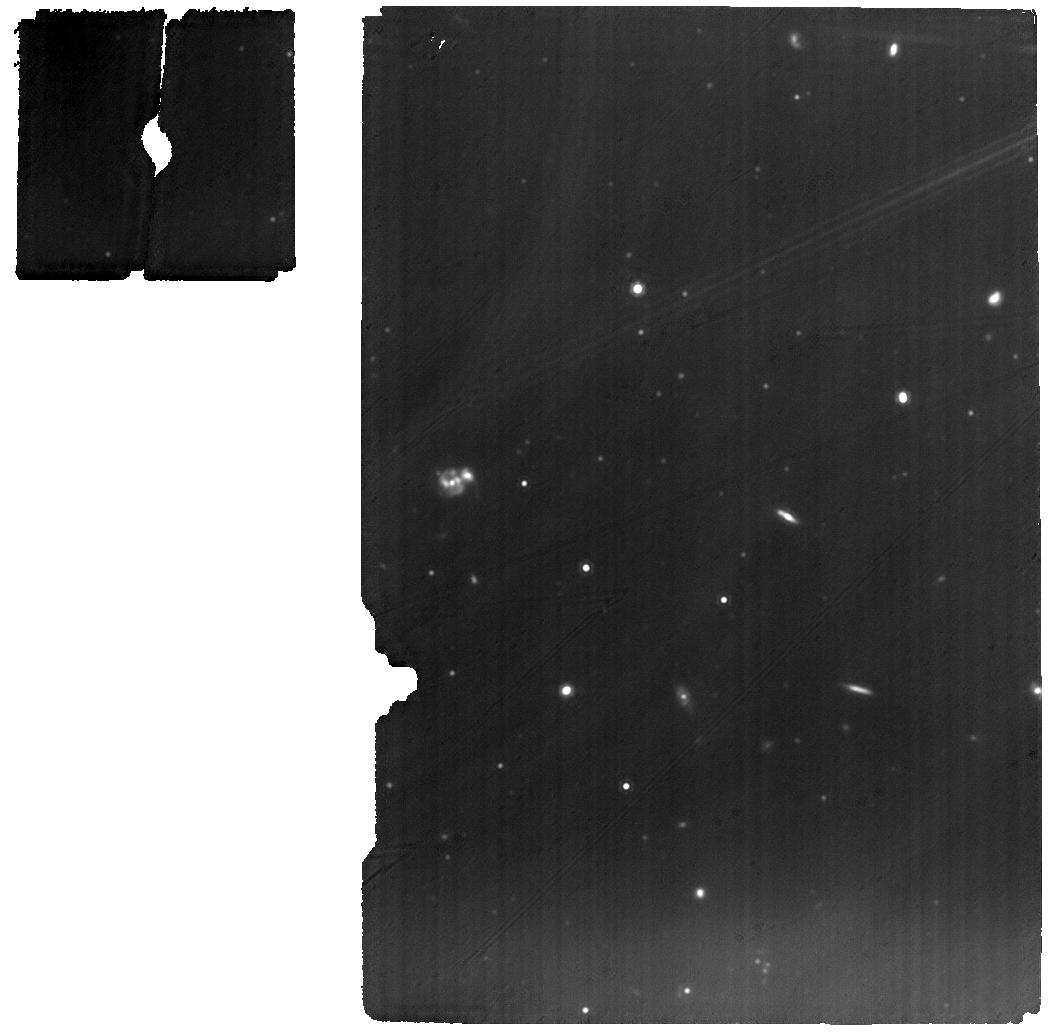
Target: THA-15-12
Instrument: MIRI
Filter: F1280W
Exposure: 31 min
Observation ID: jw01282-o028_t031_miri_f1280w

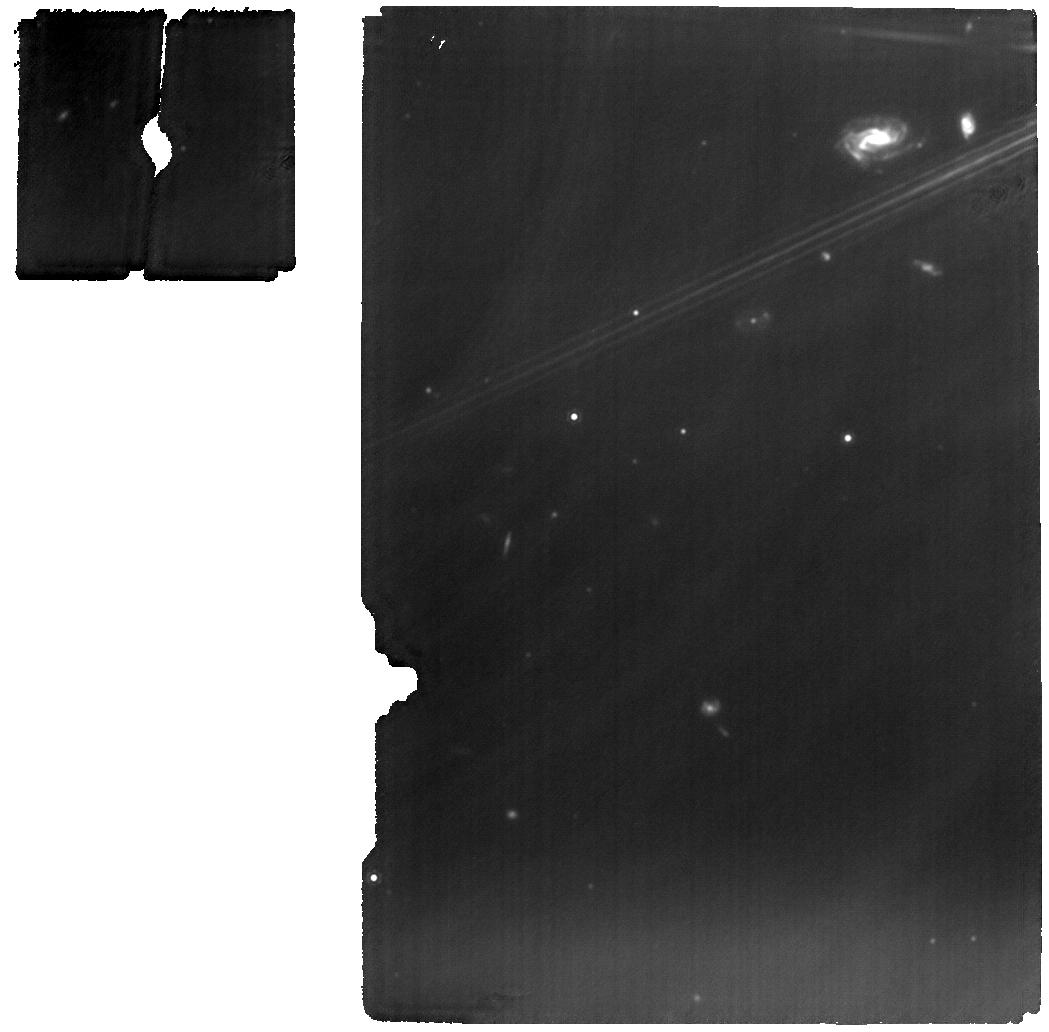
Target: HEN-3-1258
Instrument: MIRI
Filter: F1280W
Exposure: 31 min
Observation ID: jw01282-o017_t022_miri_f1280w

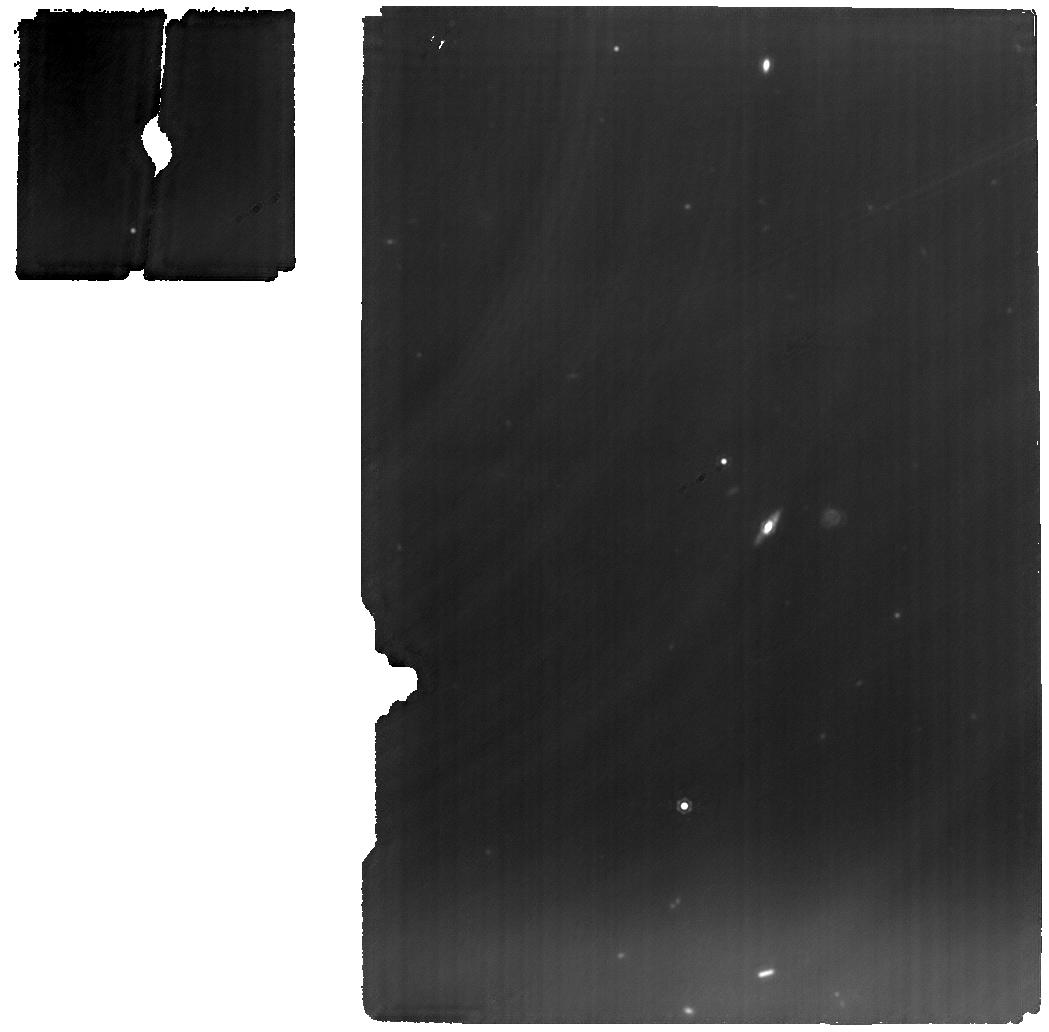
Target: V-CY-TAU
Instrument: MIRI
Filter: F1280W
Exposure: 1 h
Observation ID: jw01282-o002_t008_miri_f1280w

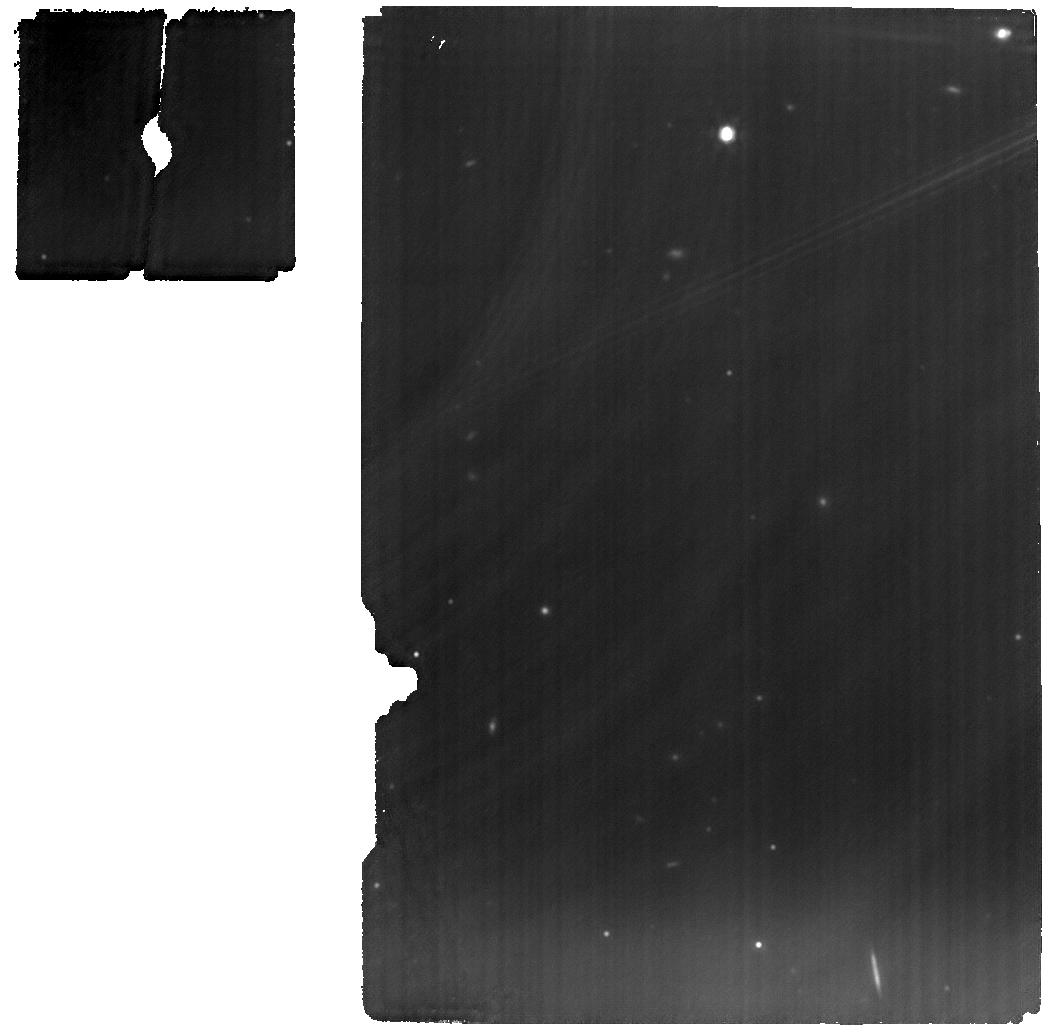
Target: V-DN-TAU
Instrument: MIRI
Filter: F1280W
Exposure: 1 h
Observation ID: jw01282-o011_t016_miri_f1280w

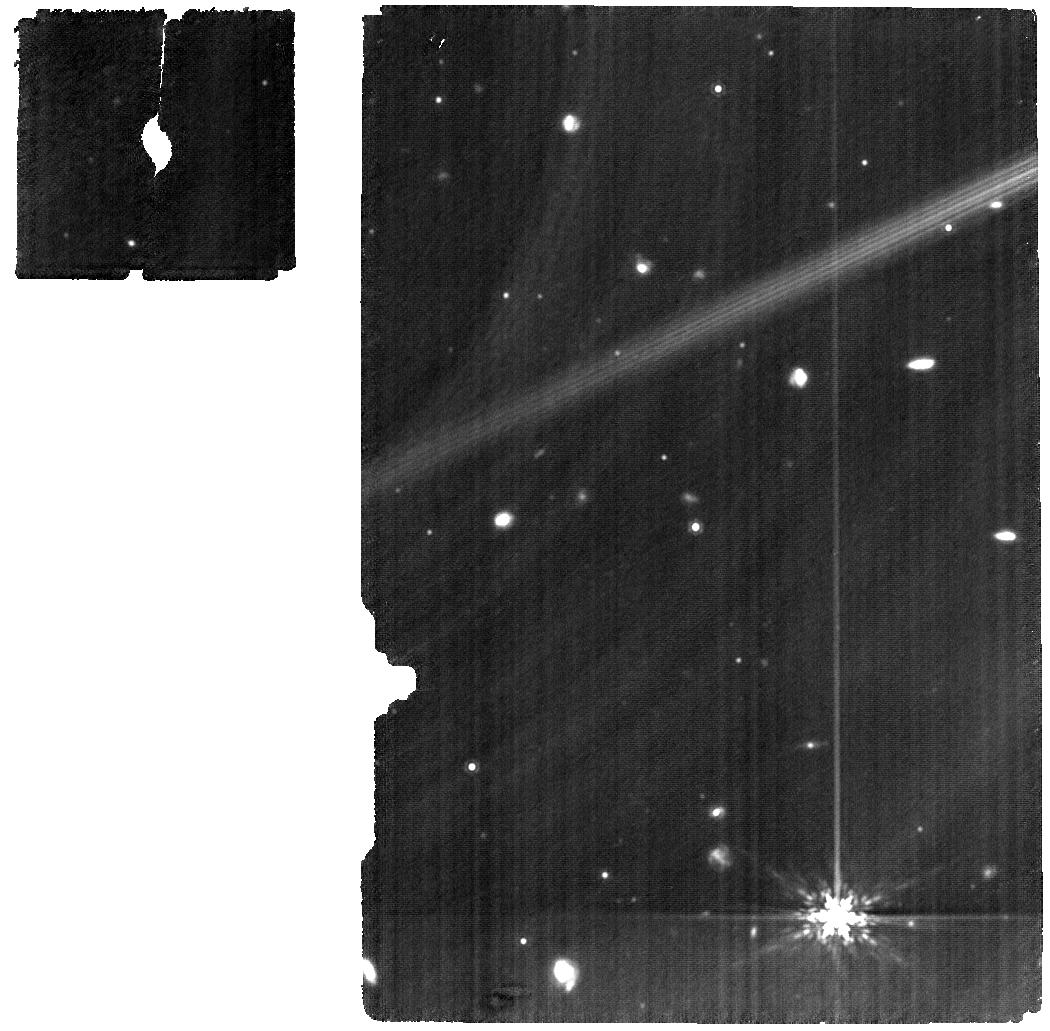
Target: V-HK-CHA
Instrument: MIRI
Filter: F1280W
Exposure: 1 h
Observation ID: jw01282-o100_t053_miri_f1280w

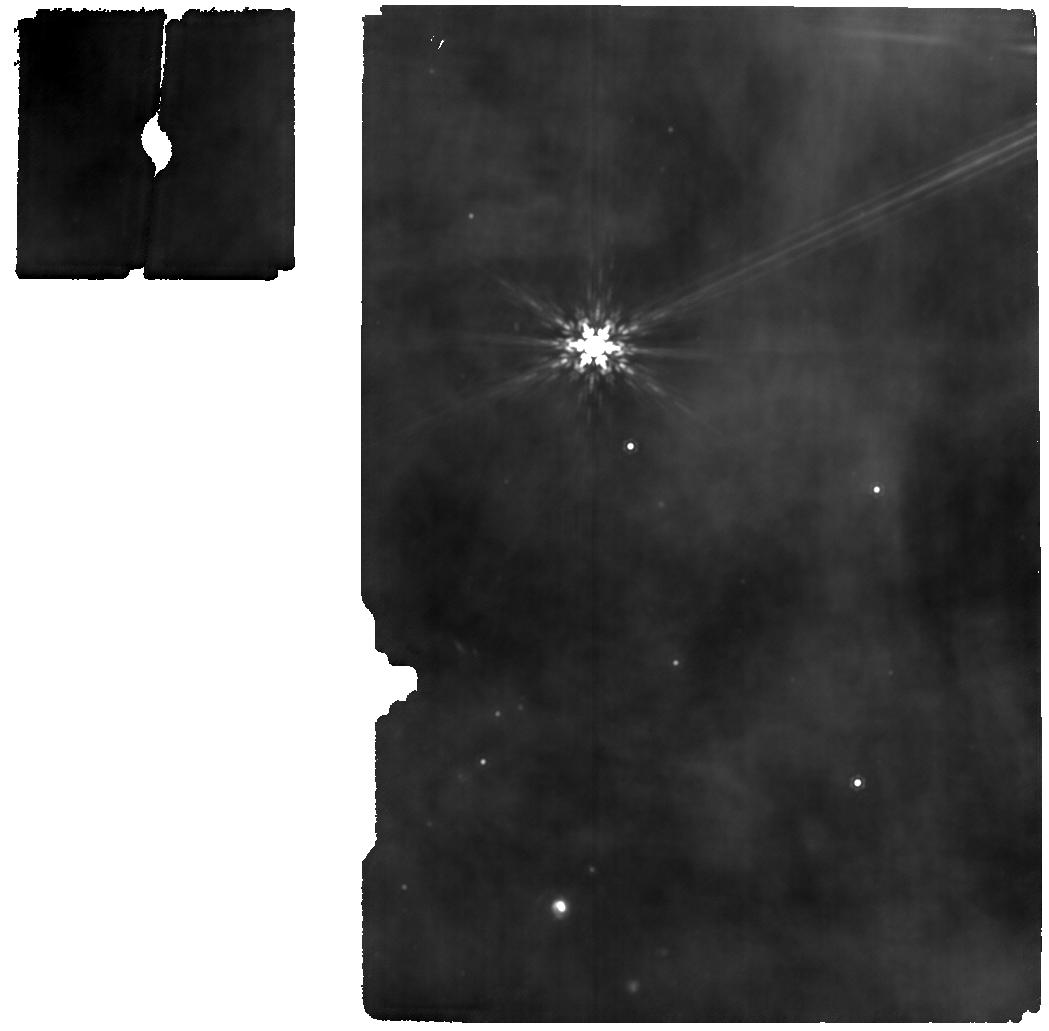
Target: EM-SR-21A
Instrument: MIRI
Filter: F1280W
Exposure: 44 min
Observation ID: jw01282-o018_t023_miri_f1280w

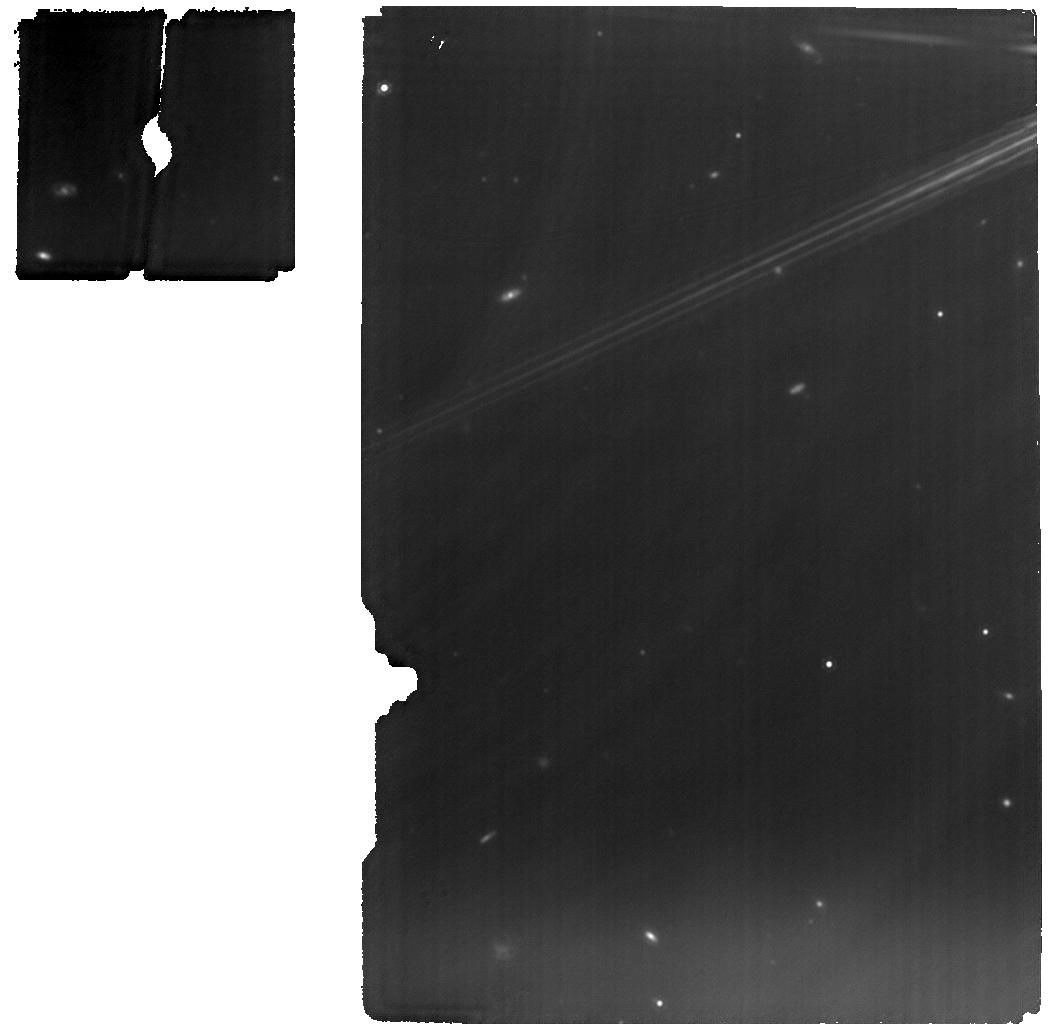
Target: V-DR-TAU
Instrument: MIRI
Filter: F1280W
Exposure: 33 min
Observation ID: jw01282-o007_t012_miri_f1280w

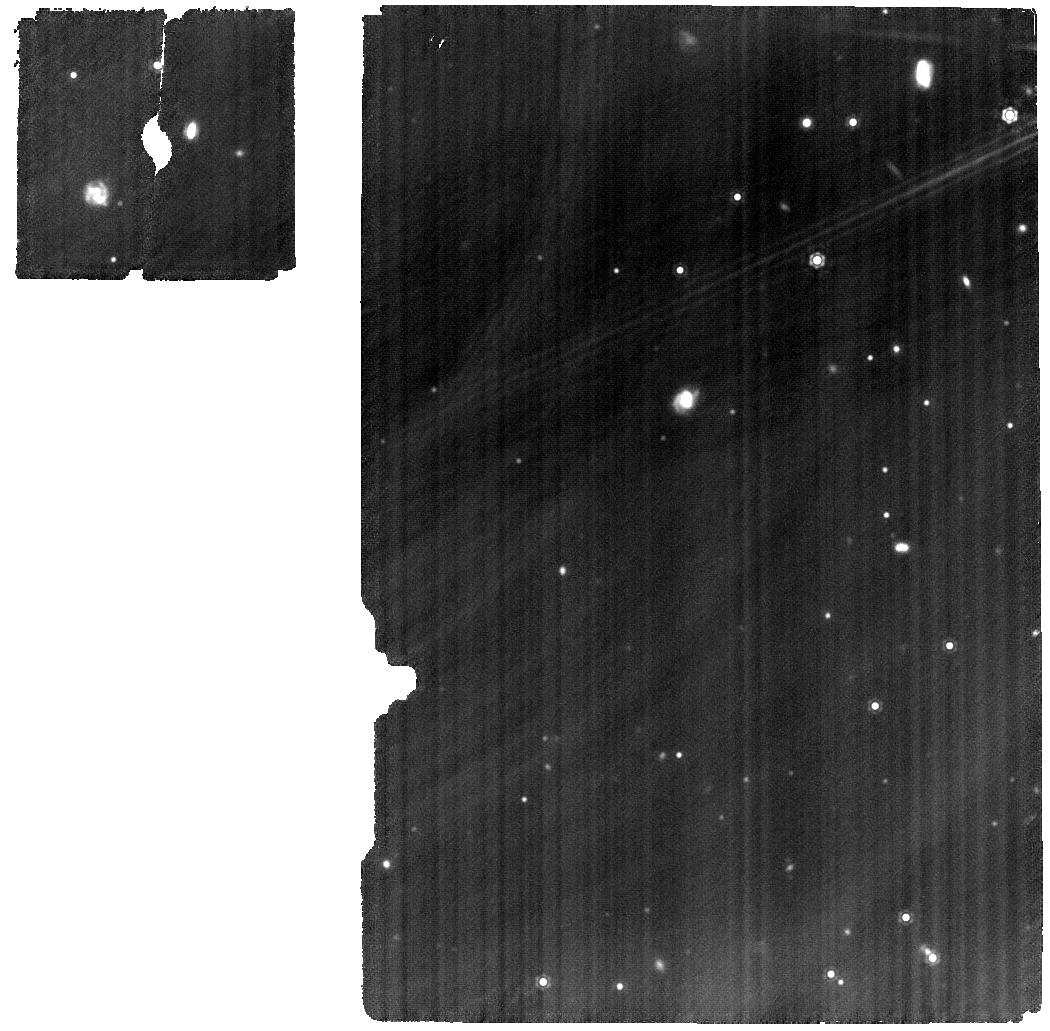
Target: V-SY-CHA
Instrument: MIRI
Filter: F1280W
Exposure: 1 h
Observation ID: jw01282-o030_t033_miri_f1280w

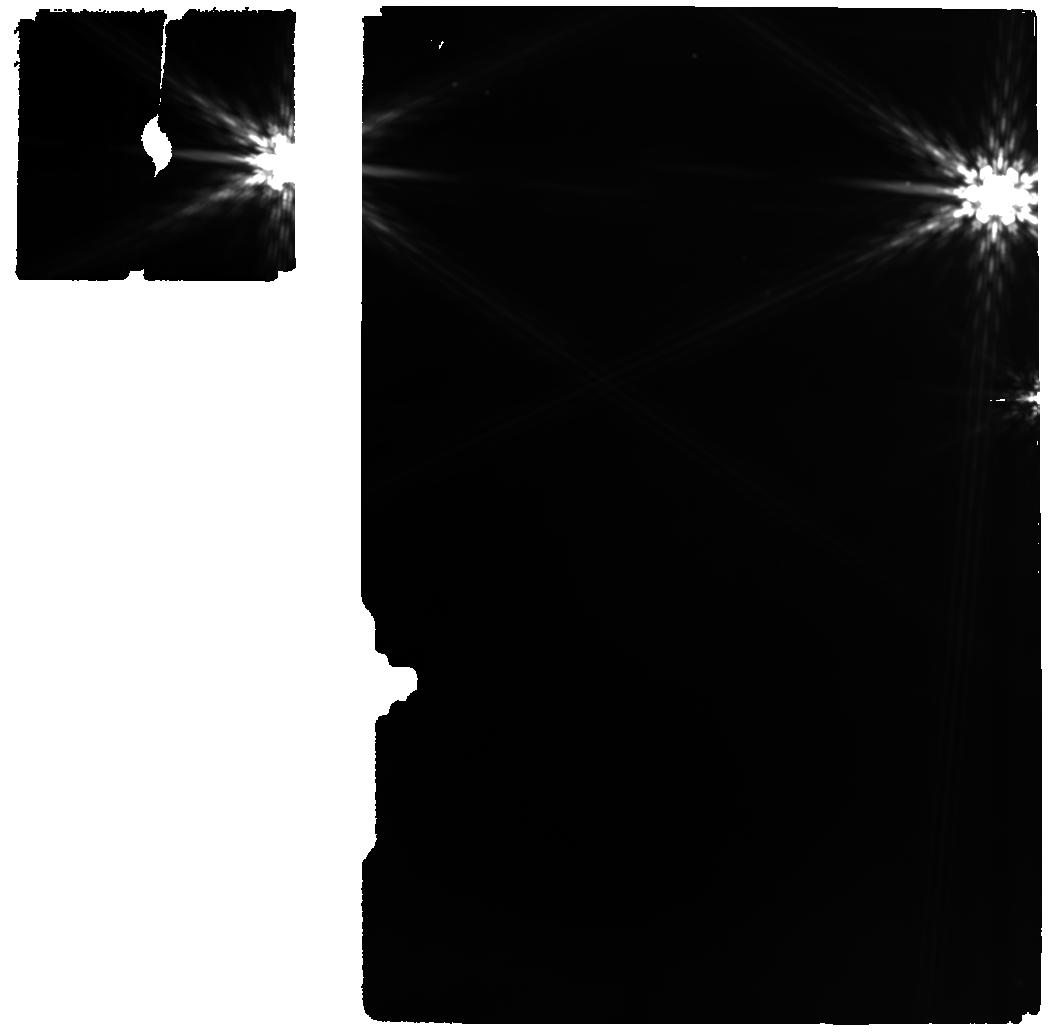
Target: YLW-16B
Instrument: MIRI
Filter: F1280W
Exposure: 31 min
Observation ID: jw01282-o015_t020_miri_f1280w

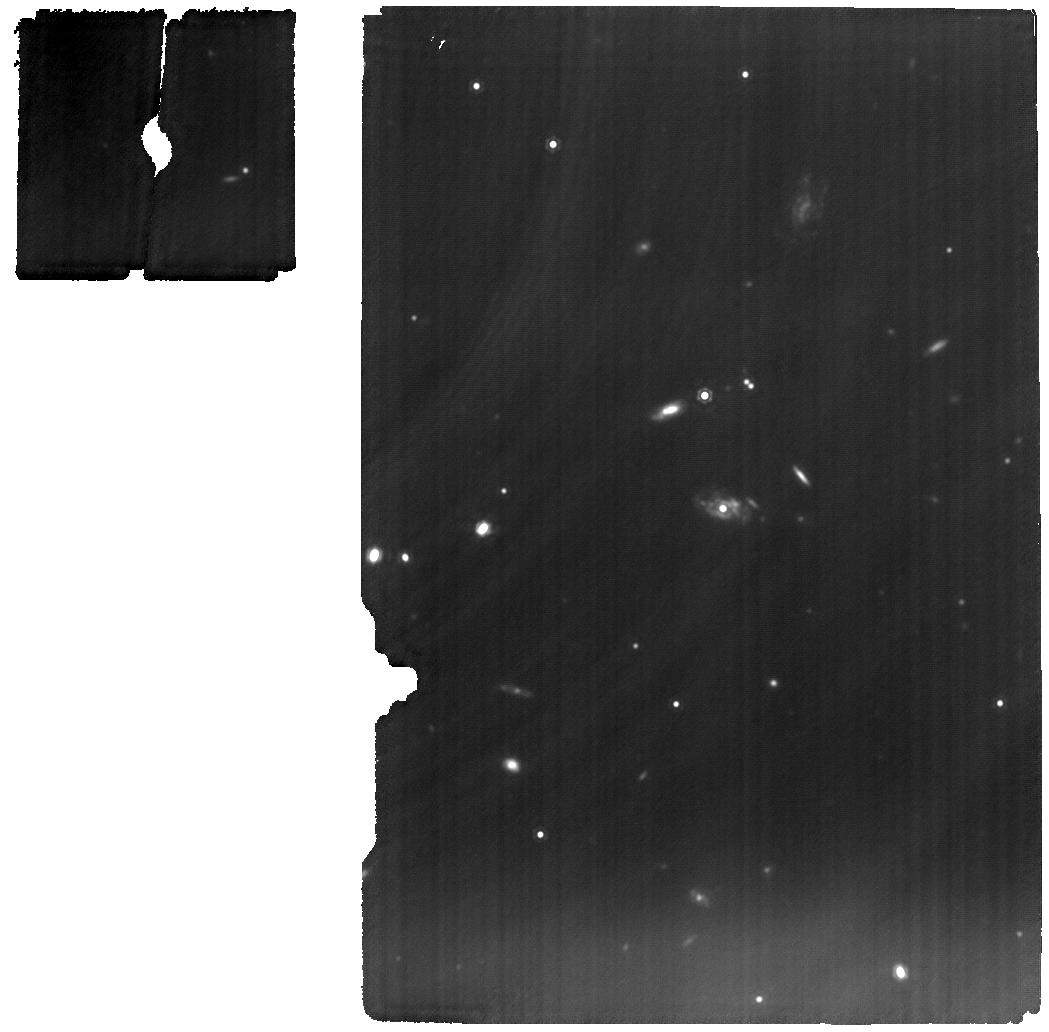
Target: V-DM-TAU
Instrument: MIRI
Filter: F1280W
Exposure: 1 h
Observation ID: jw01282-o013_t018_miri_f1280w

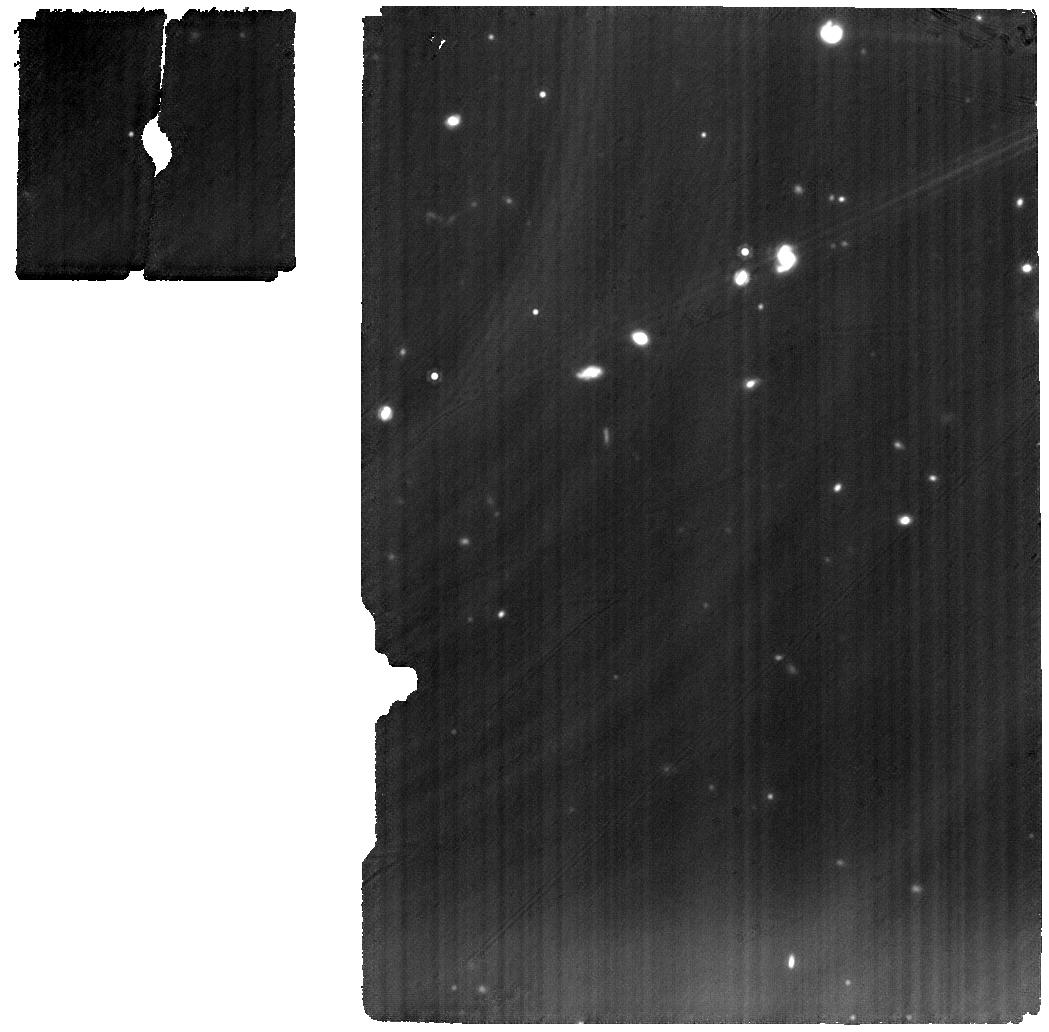
Target: -49-CET
Instrument: MIRI
Filter: F1280W
Exposure: 1 h
Observation ID: jw01282-o034_t037_miri_f1280w

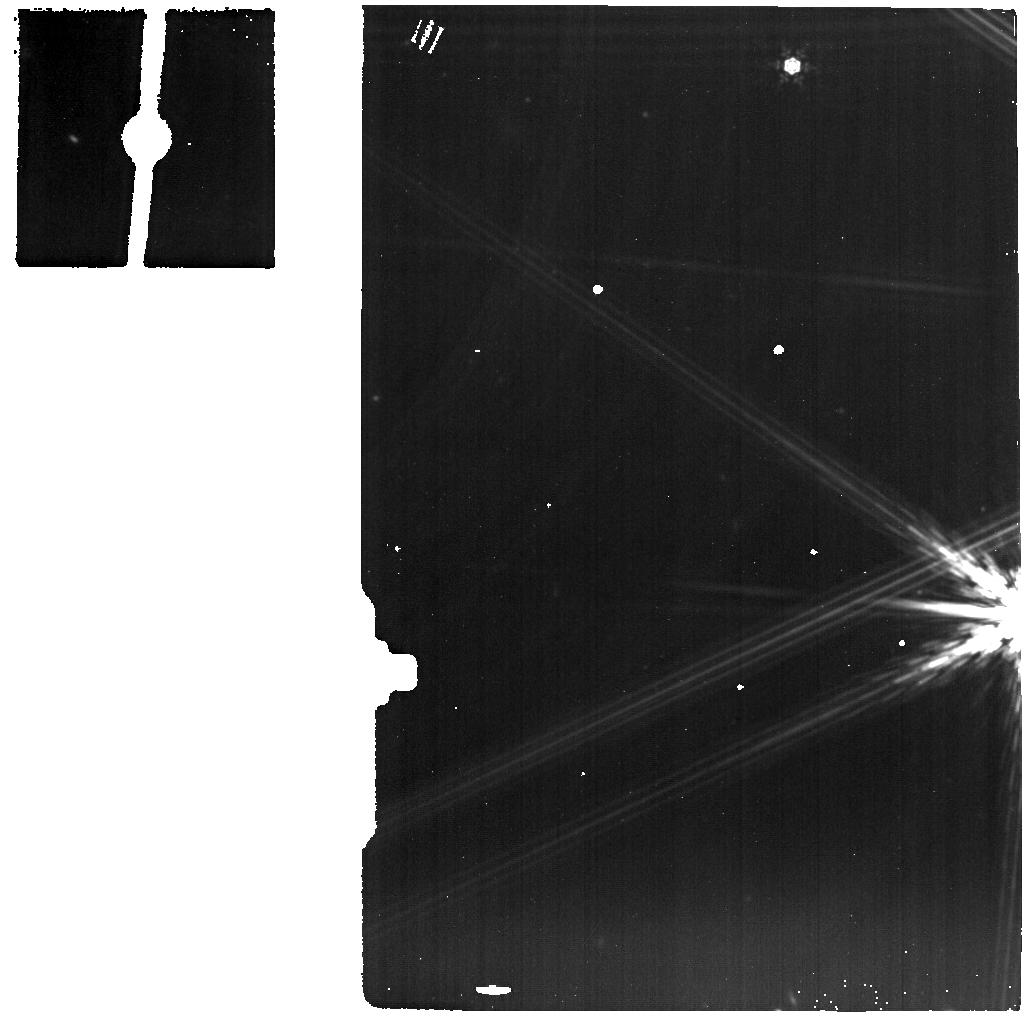
Target: DG-TAU.BG
Instrument: MIRI
Filter: F1280W
Exposure: 10 min
Observation ID: jw01282-o004_t001_miri_f1280w

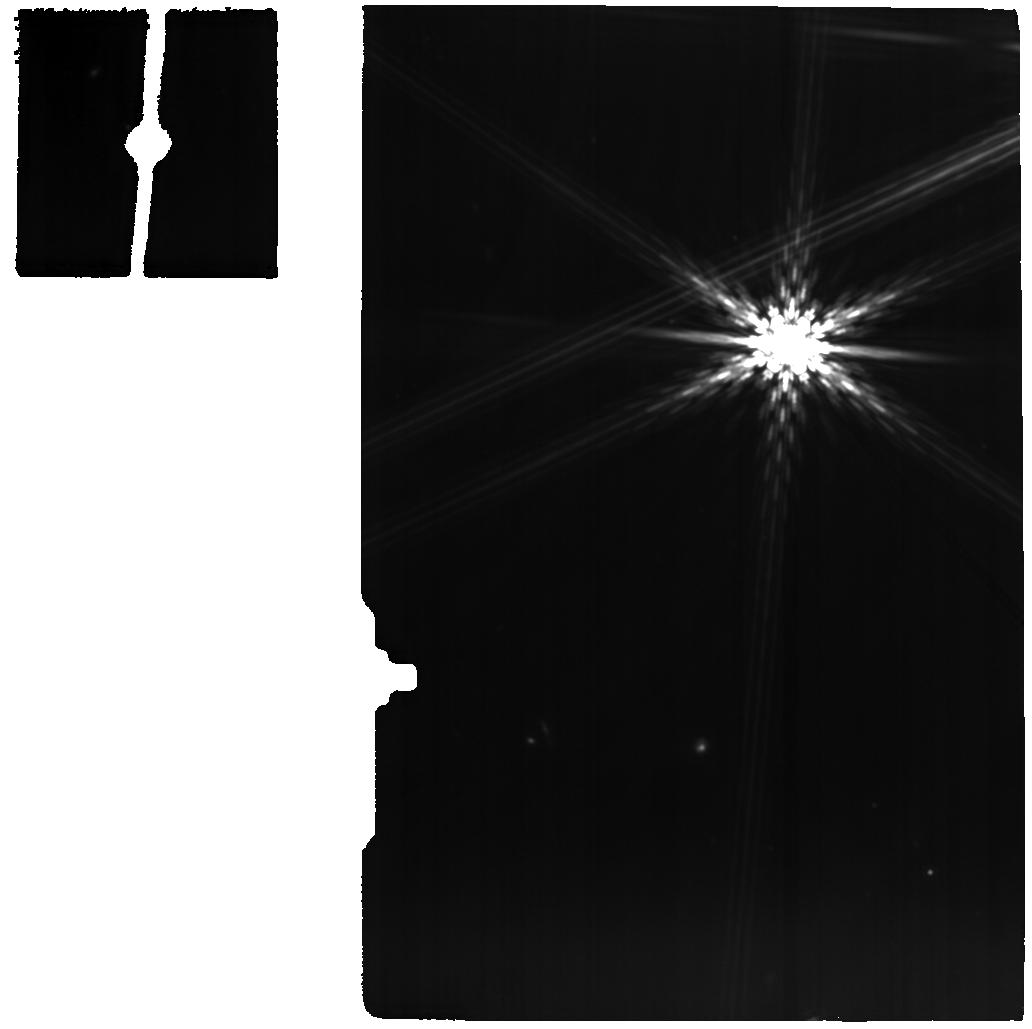
Target: V-DG-TAU
Instrument: MIRI
Filter: F1280W
Exposure: 39 min
Observation ID: jw01282-o005_t010_miri_f1280w

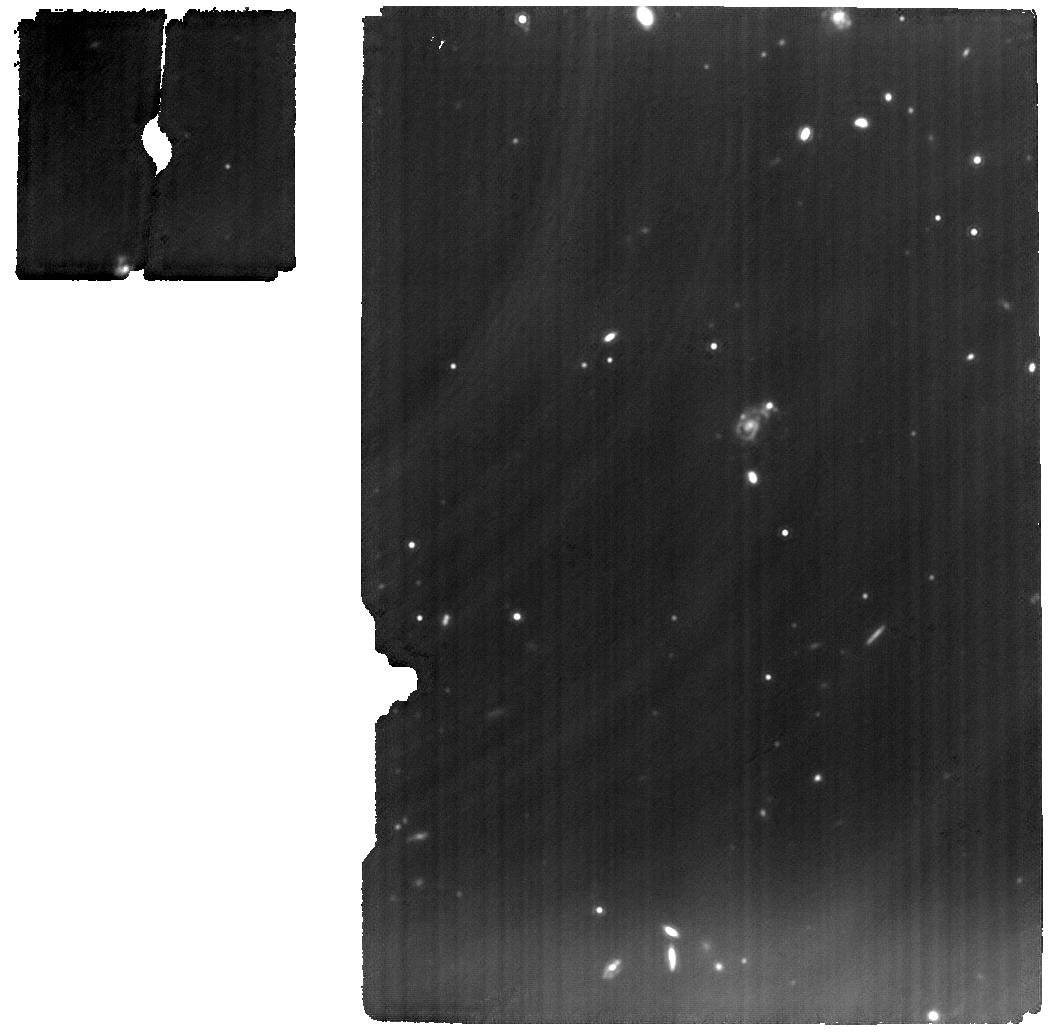
Target: HD-131835
Instrument: MIRI
Filter: F1280W
Exposure: 1 h
Observation ID: jw01282-o036_t039_miri_f1280w

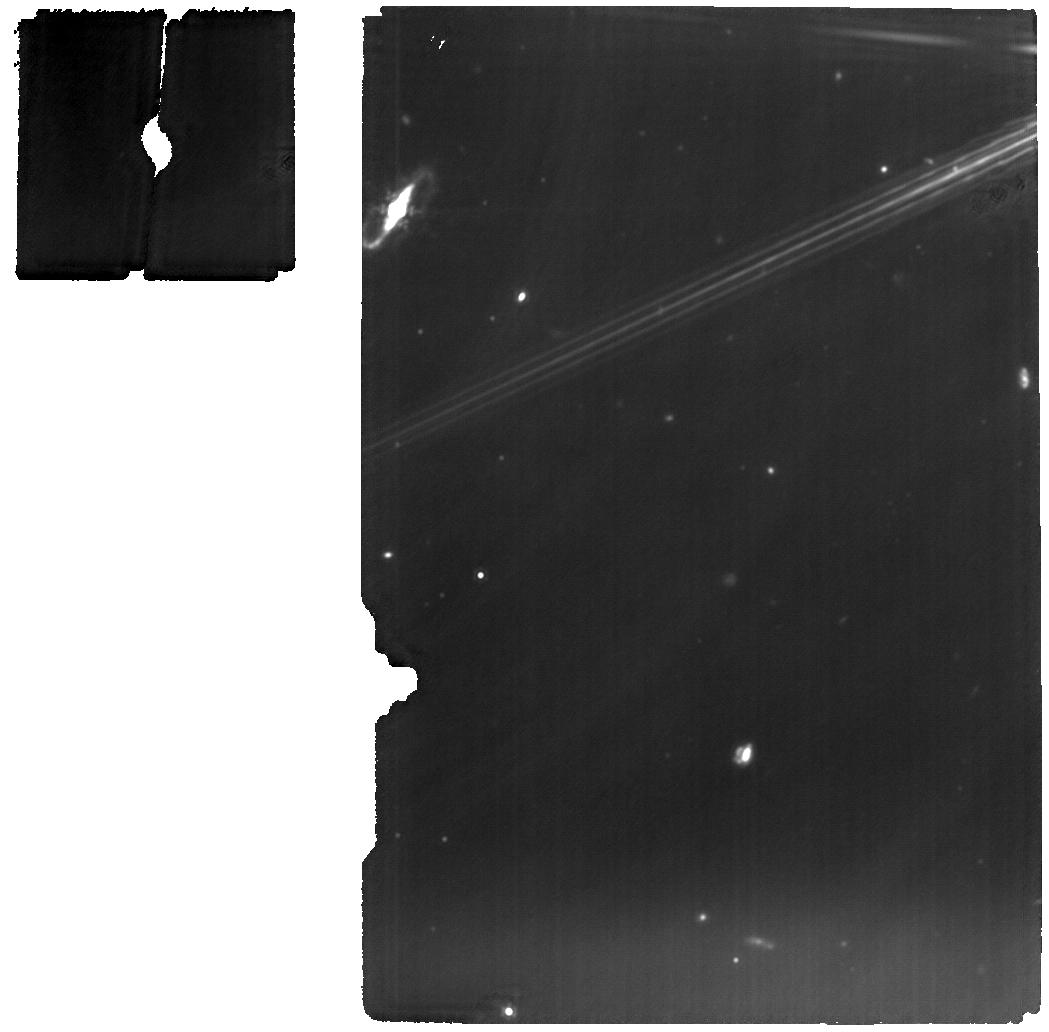
Target: V-V1003-OPH
Instrument: MIRI
Filter: F1280W
Exposure: 44 min
Observation ID: jw01282-o016_t021_miri_f1280w

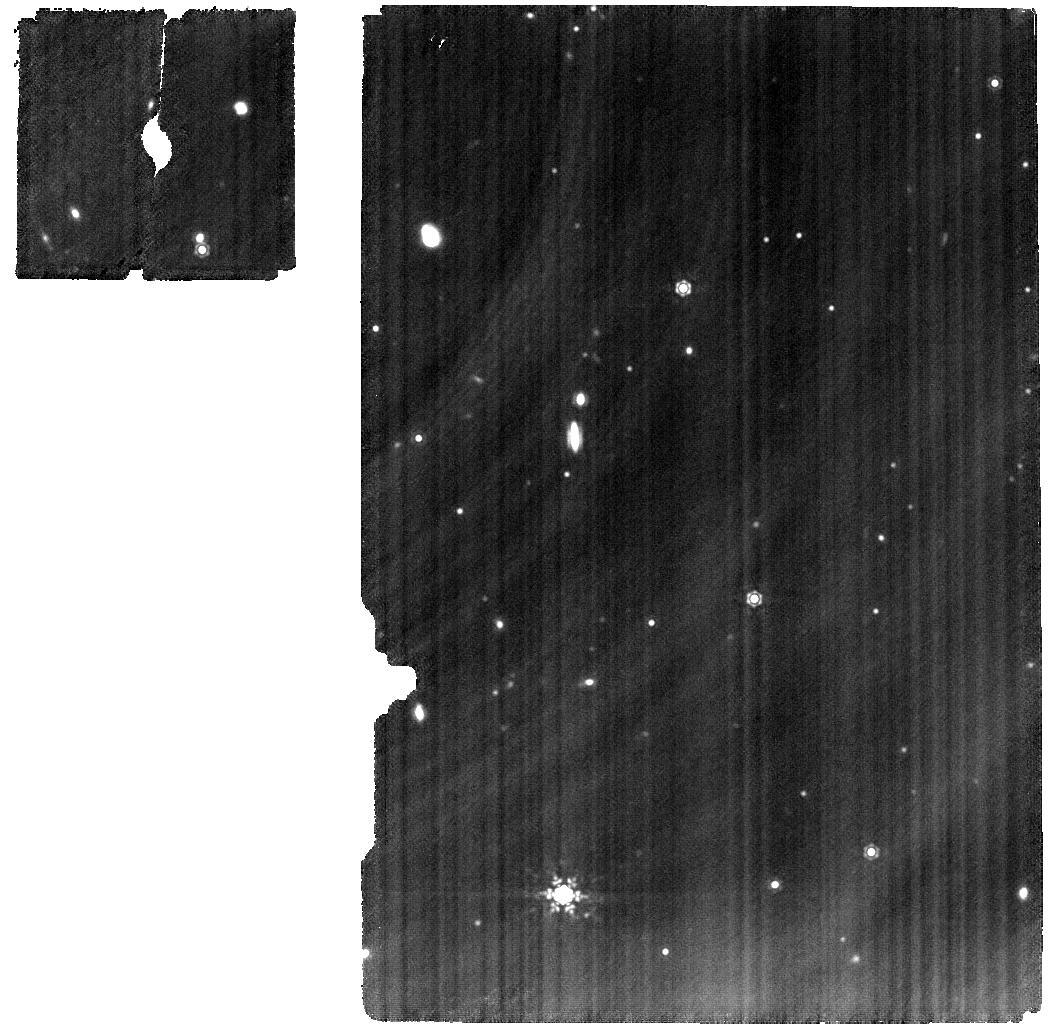
Target: SZ-28
Instrument: MIRI
Filter: F1280W
Exposure: 1 h
Observation ID: jw01282-o052_t055_miri_f1280w

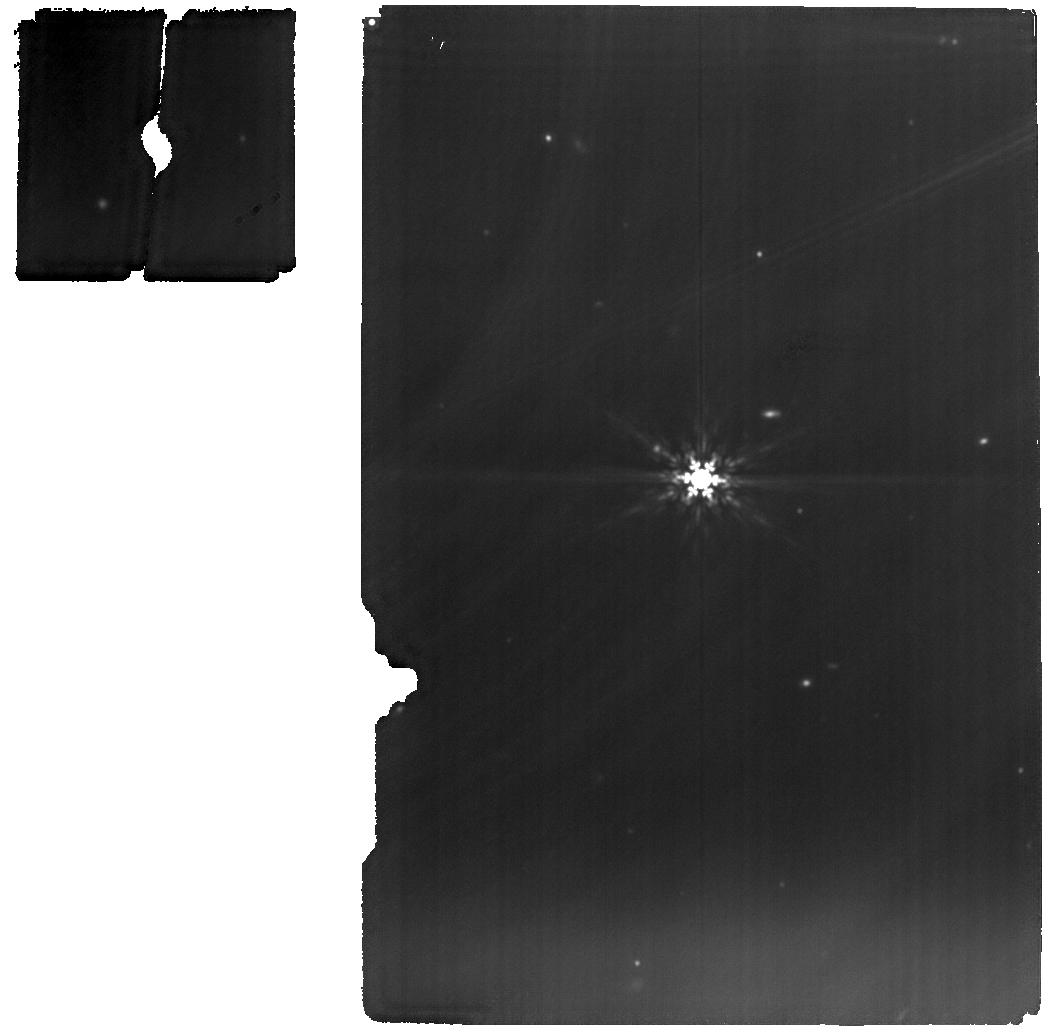
Target: V-FT-TAU
Instrument: MIRI
Filter: F1280W
Exposure: 31 min
Observation ID: jw01282-o010_t015_miri_f1280w

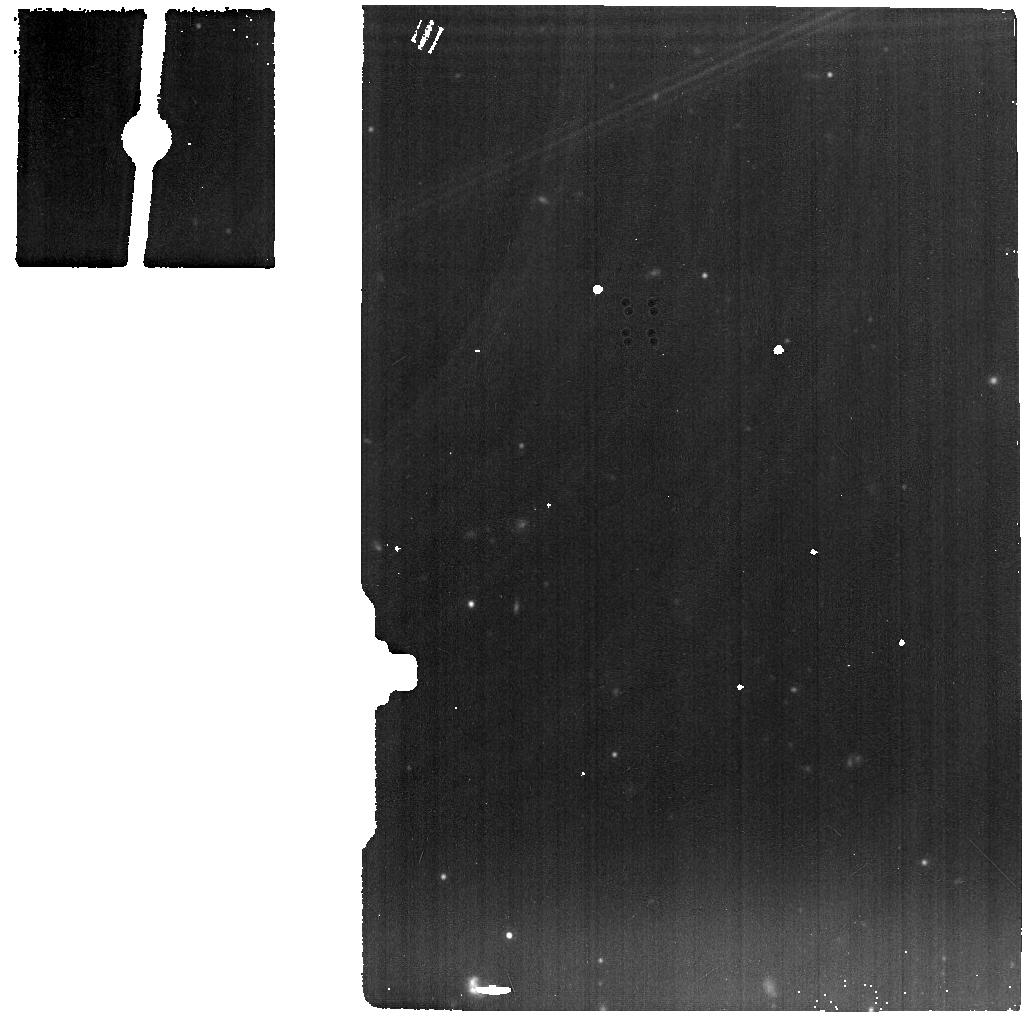
Target: HD135344B.BG
Instrument: MIRI
Filter: F1280W
Exposure: 10 min
Observation ID: jw01282-o054_t003_miri_f1280w

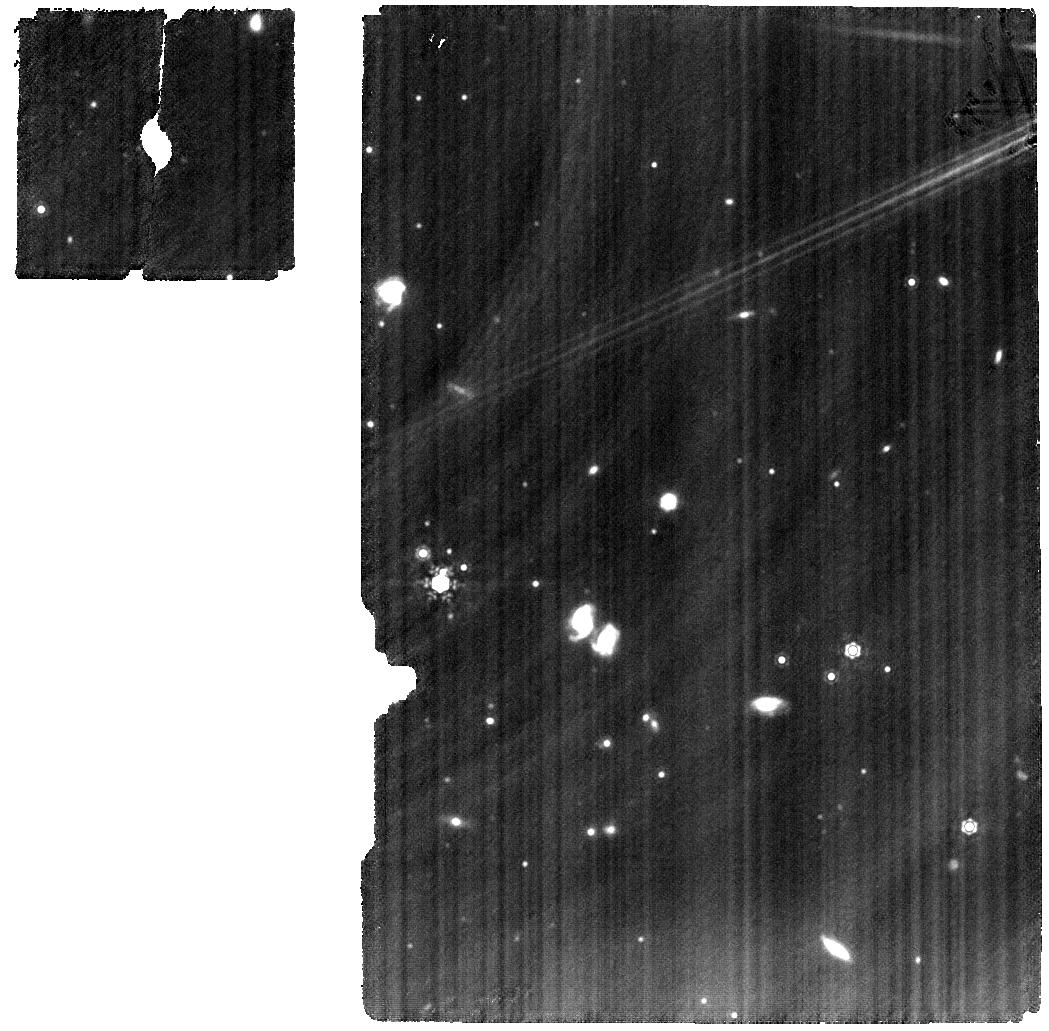
Target: V-WX-CHA
Instrument: MIRI
Filter: F1280W
Exposure: 1 h
Observation ID: jw01282-o123_t035_miri_f1280w

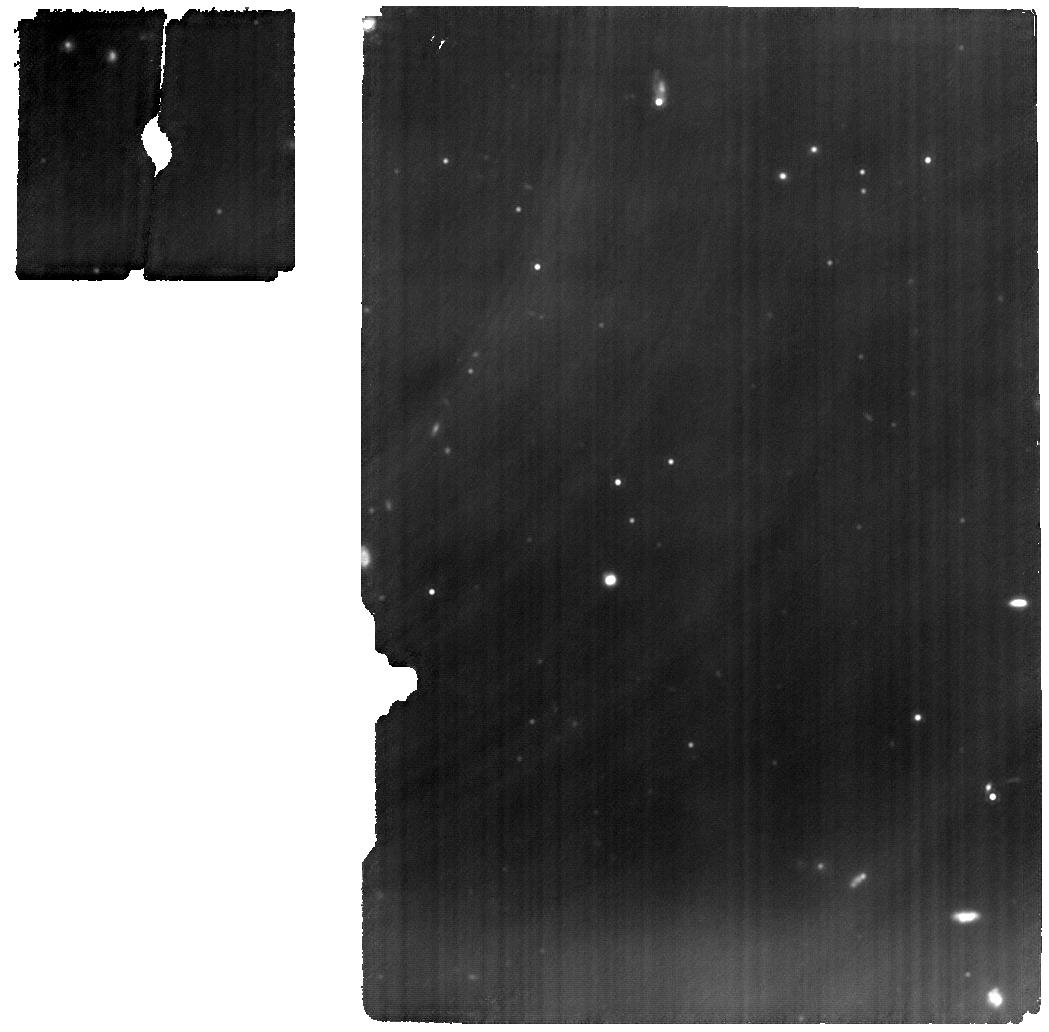
Target: HD-138813
Instrument: MIRI
Filter: F1280W
Exposure: 1 h
Observation ID: jw01282-o037_t040_miri_f1280w

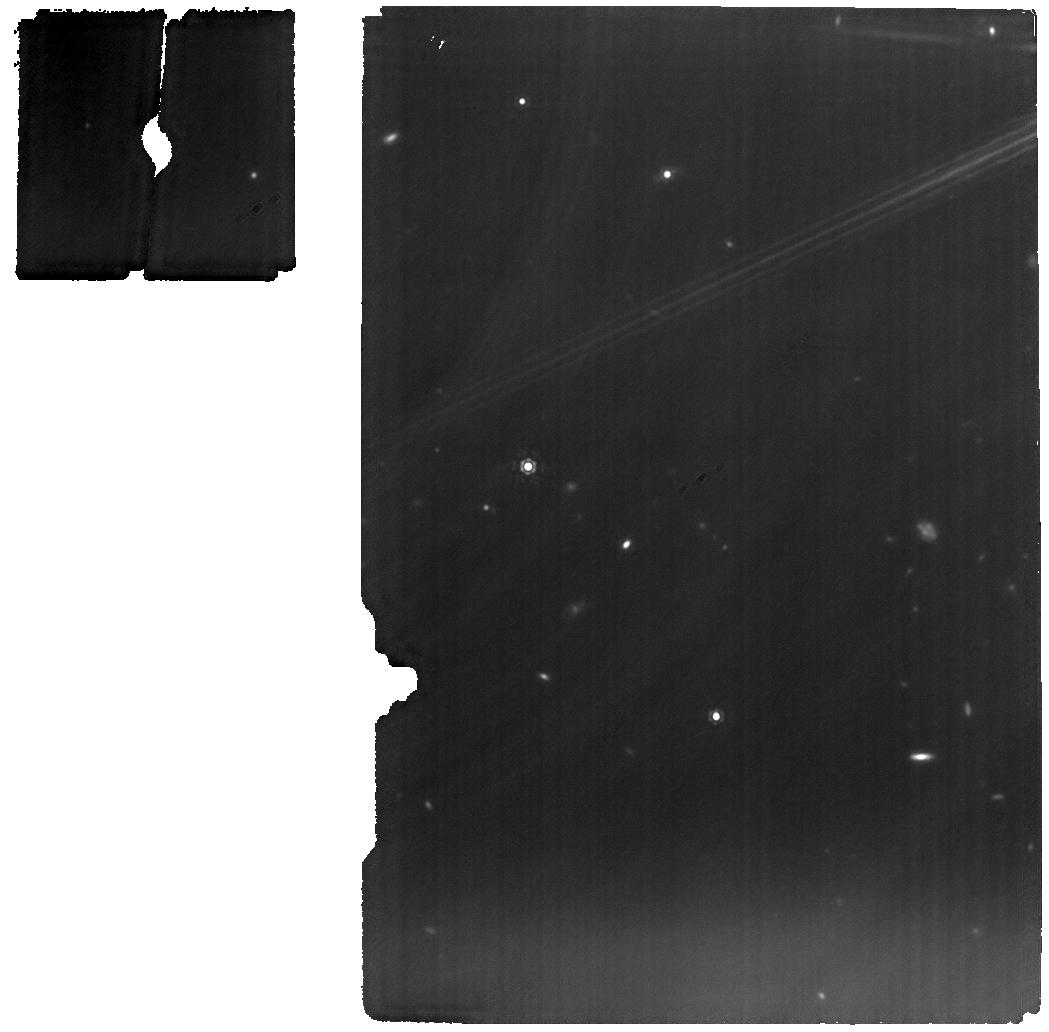
Target: V-DF-TAU
Instrument: MIRI
Filter: F1280W
Exposure: 31 min
Observation ID: jw01282-o003_t009_miri_f1280w

MIRI EC Protoplanetary and Debris Disks Survey (PI: Henning, Thomas K.)

The study of protoplanetary disks has become increasingly important with the Kepler satellite finding that exoplanets are ubiquitous around stars in our galaxy and the discovery of enormous diversity in planetary system architectures and planet properties. High‐resolution near‐IR and ALMA images show increasing evidence for ongoing planet formation in young disks. We propose here to use JWST to (1) investigate the chemical inventory in the terrestrial planet forming zone, (2) to follow the gas evolution into the disk dispersal stage, and to (3) study the structure of protoplanetary and debris disks in the thermal mid‐IR. We propose to observe on the order of 50 targets (Herbig Ae stars, T Tauri stars, brown dwarfs and young debris disks) using MIRI/MRS spectroscopy aiming at high S/N spectra covering the complete MIRI wavelength range. For a handful of selected targets we will also pursue NIRSpec IFU high resolution spectroscopy (2.9‐5 micron). We will search for signposts of planet formation in thermal emission of micron‐sized dust – information complementary to near‐IR scattered light emission from small dust grains and emission from large dust in the submillimeter wavelength domain. Besides MIRI IFU data on all targets, we will study the spatial structure of outer disks searching for signatures of planet formation in TW Hydrae using the MIRI coronagraph at 15.5 micron.